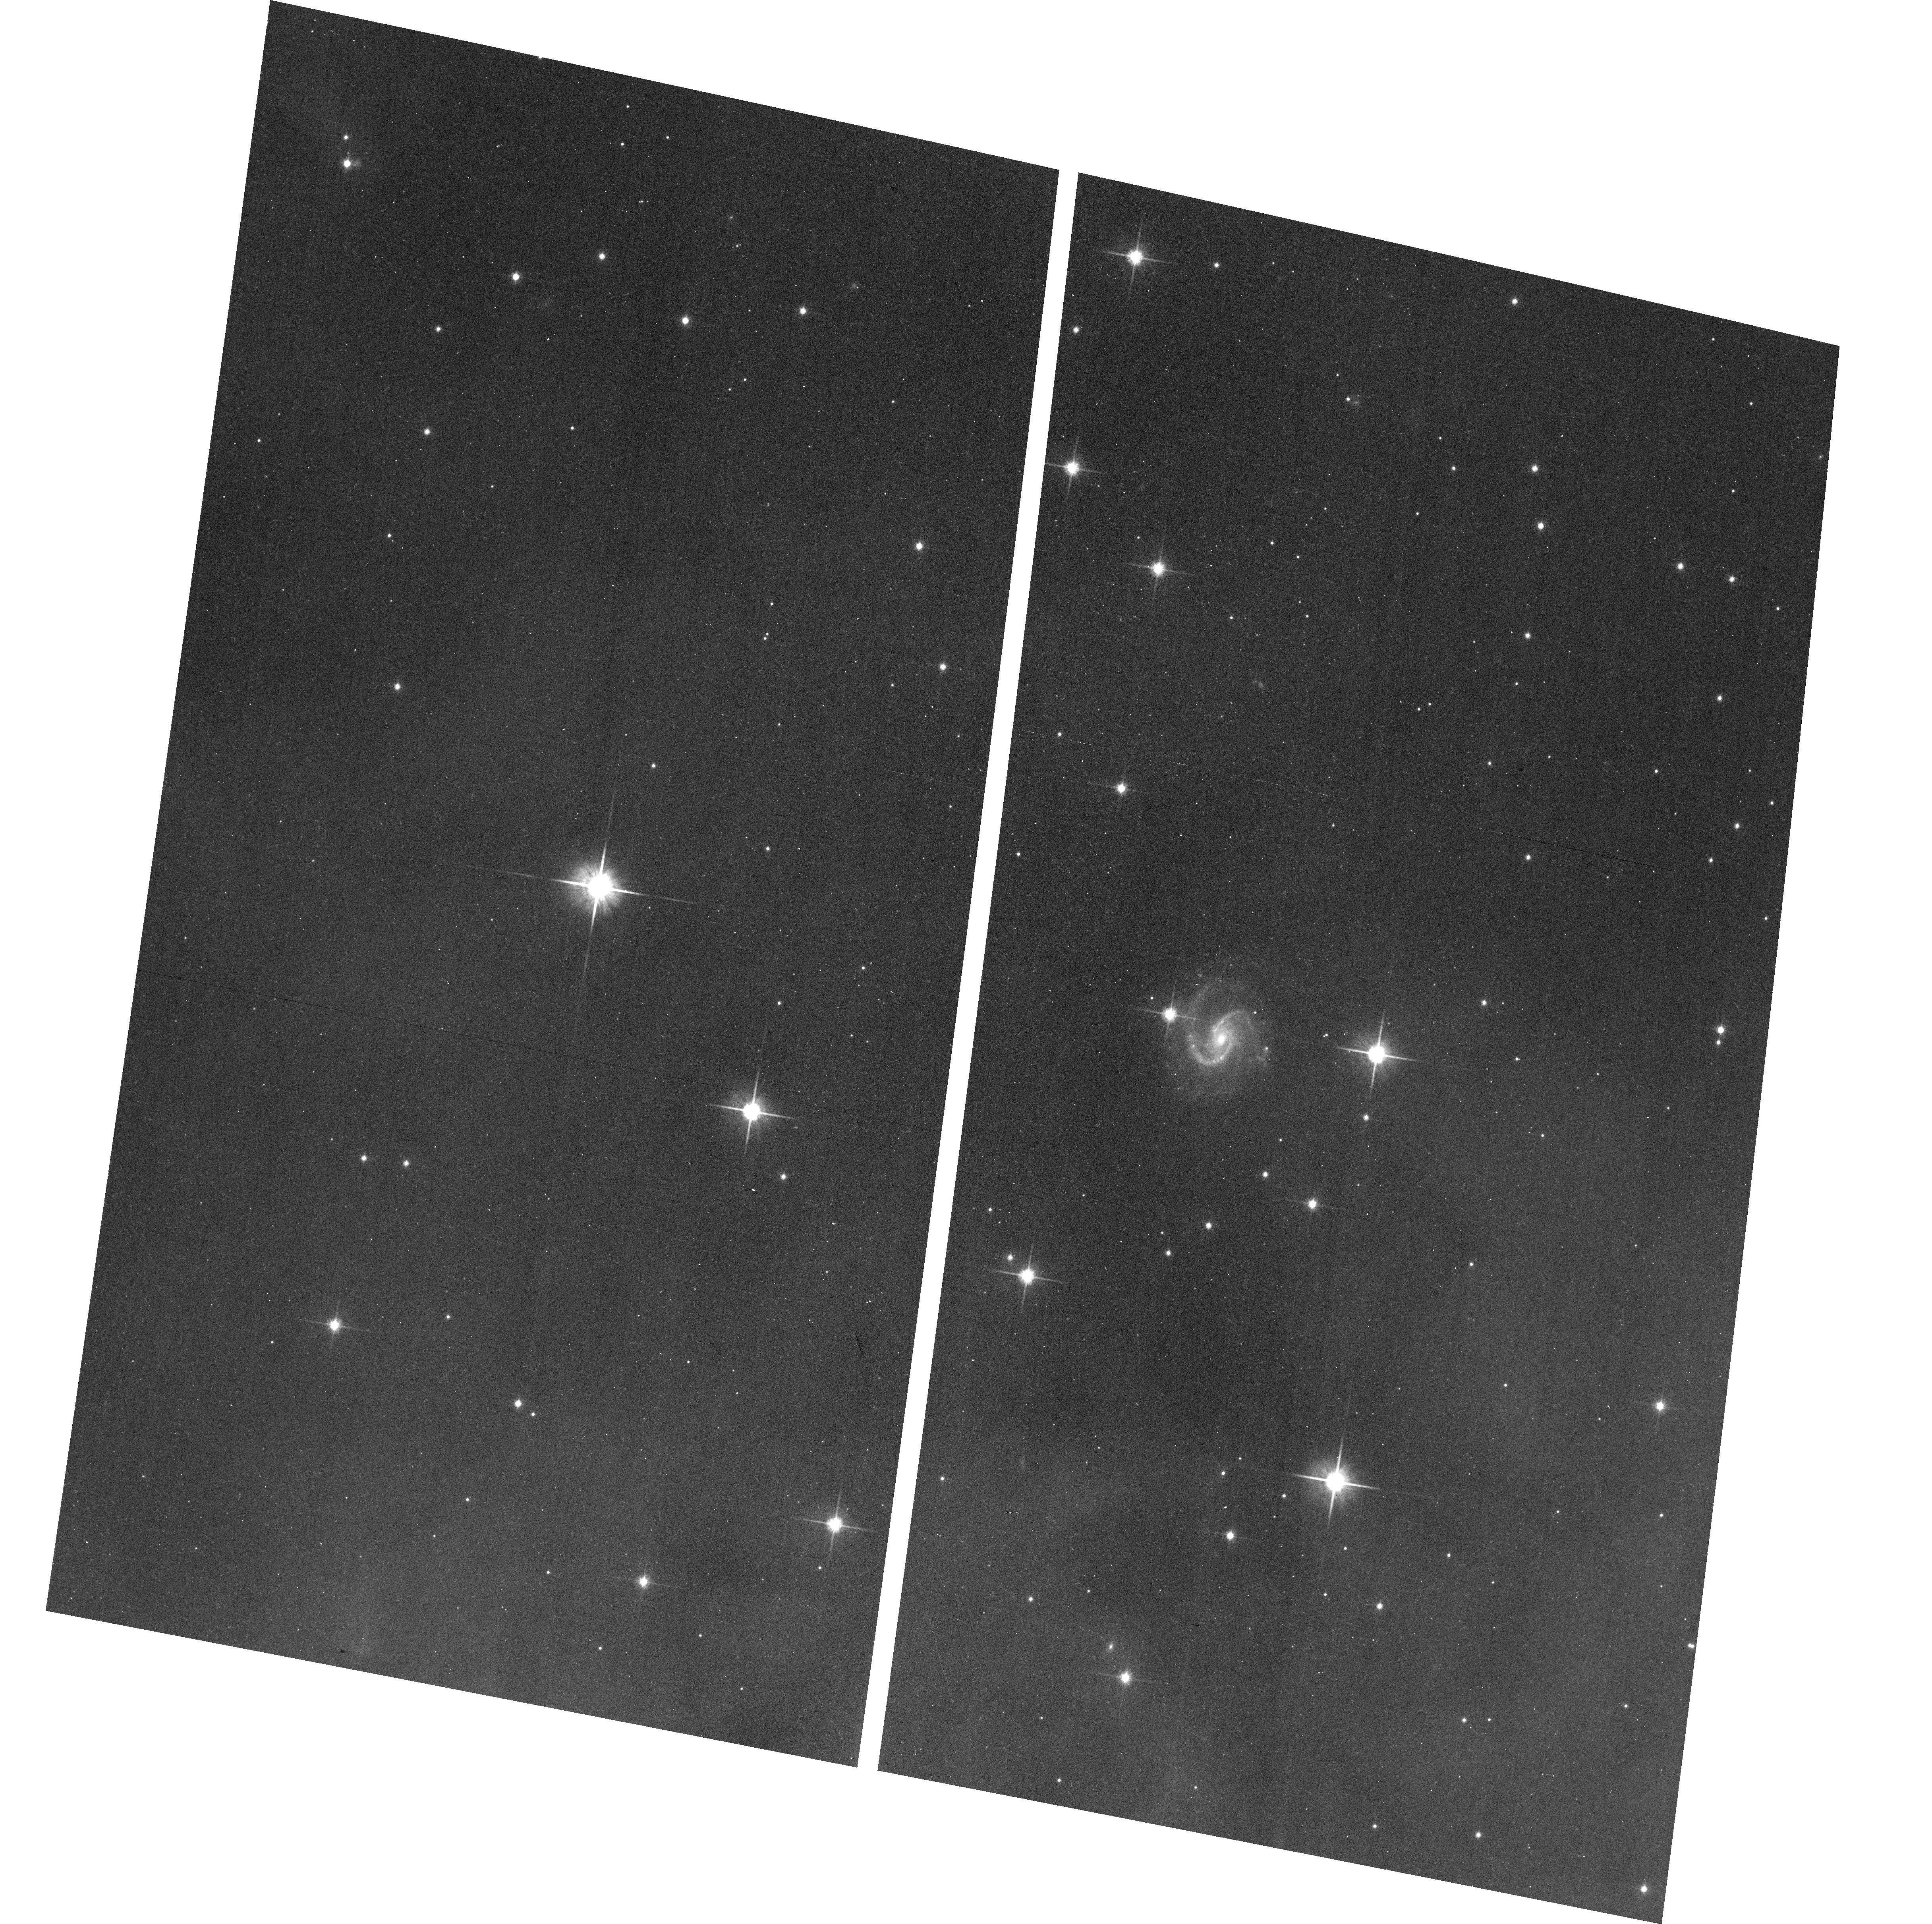
Target: SSTGBSJ043004.3+352223
Instrument: ACS/WFC
Filter: F814W
Exposure: 14 min
Observation ID: hst_12514_09_acs_wfc_f814w_jbpj09

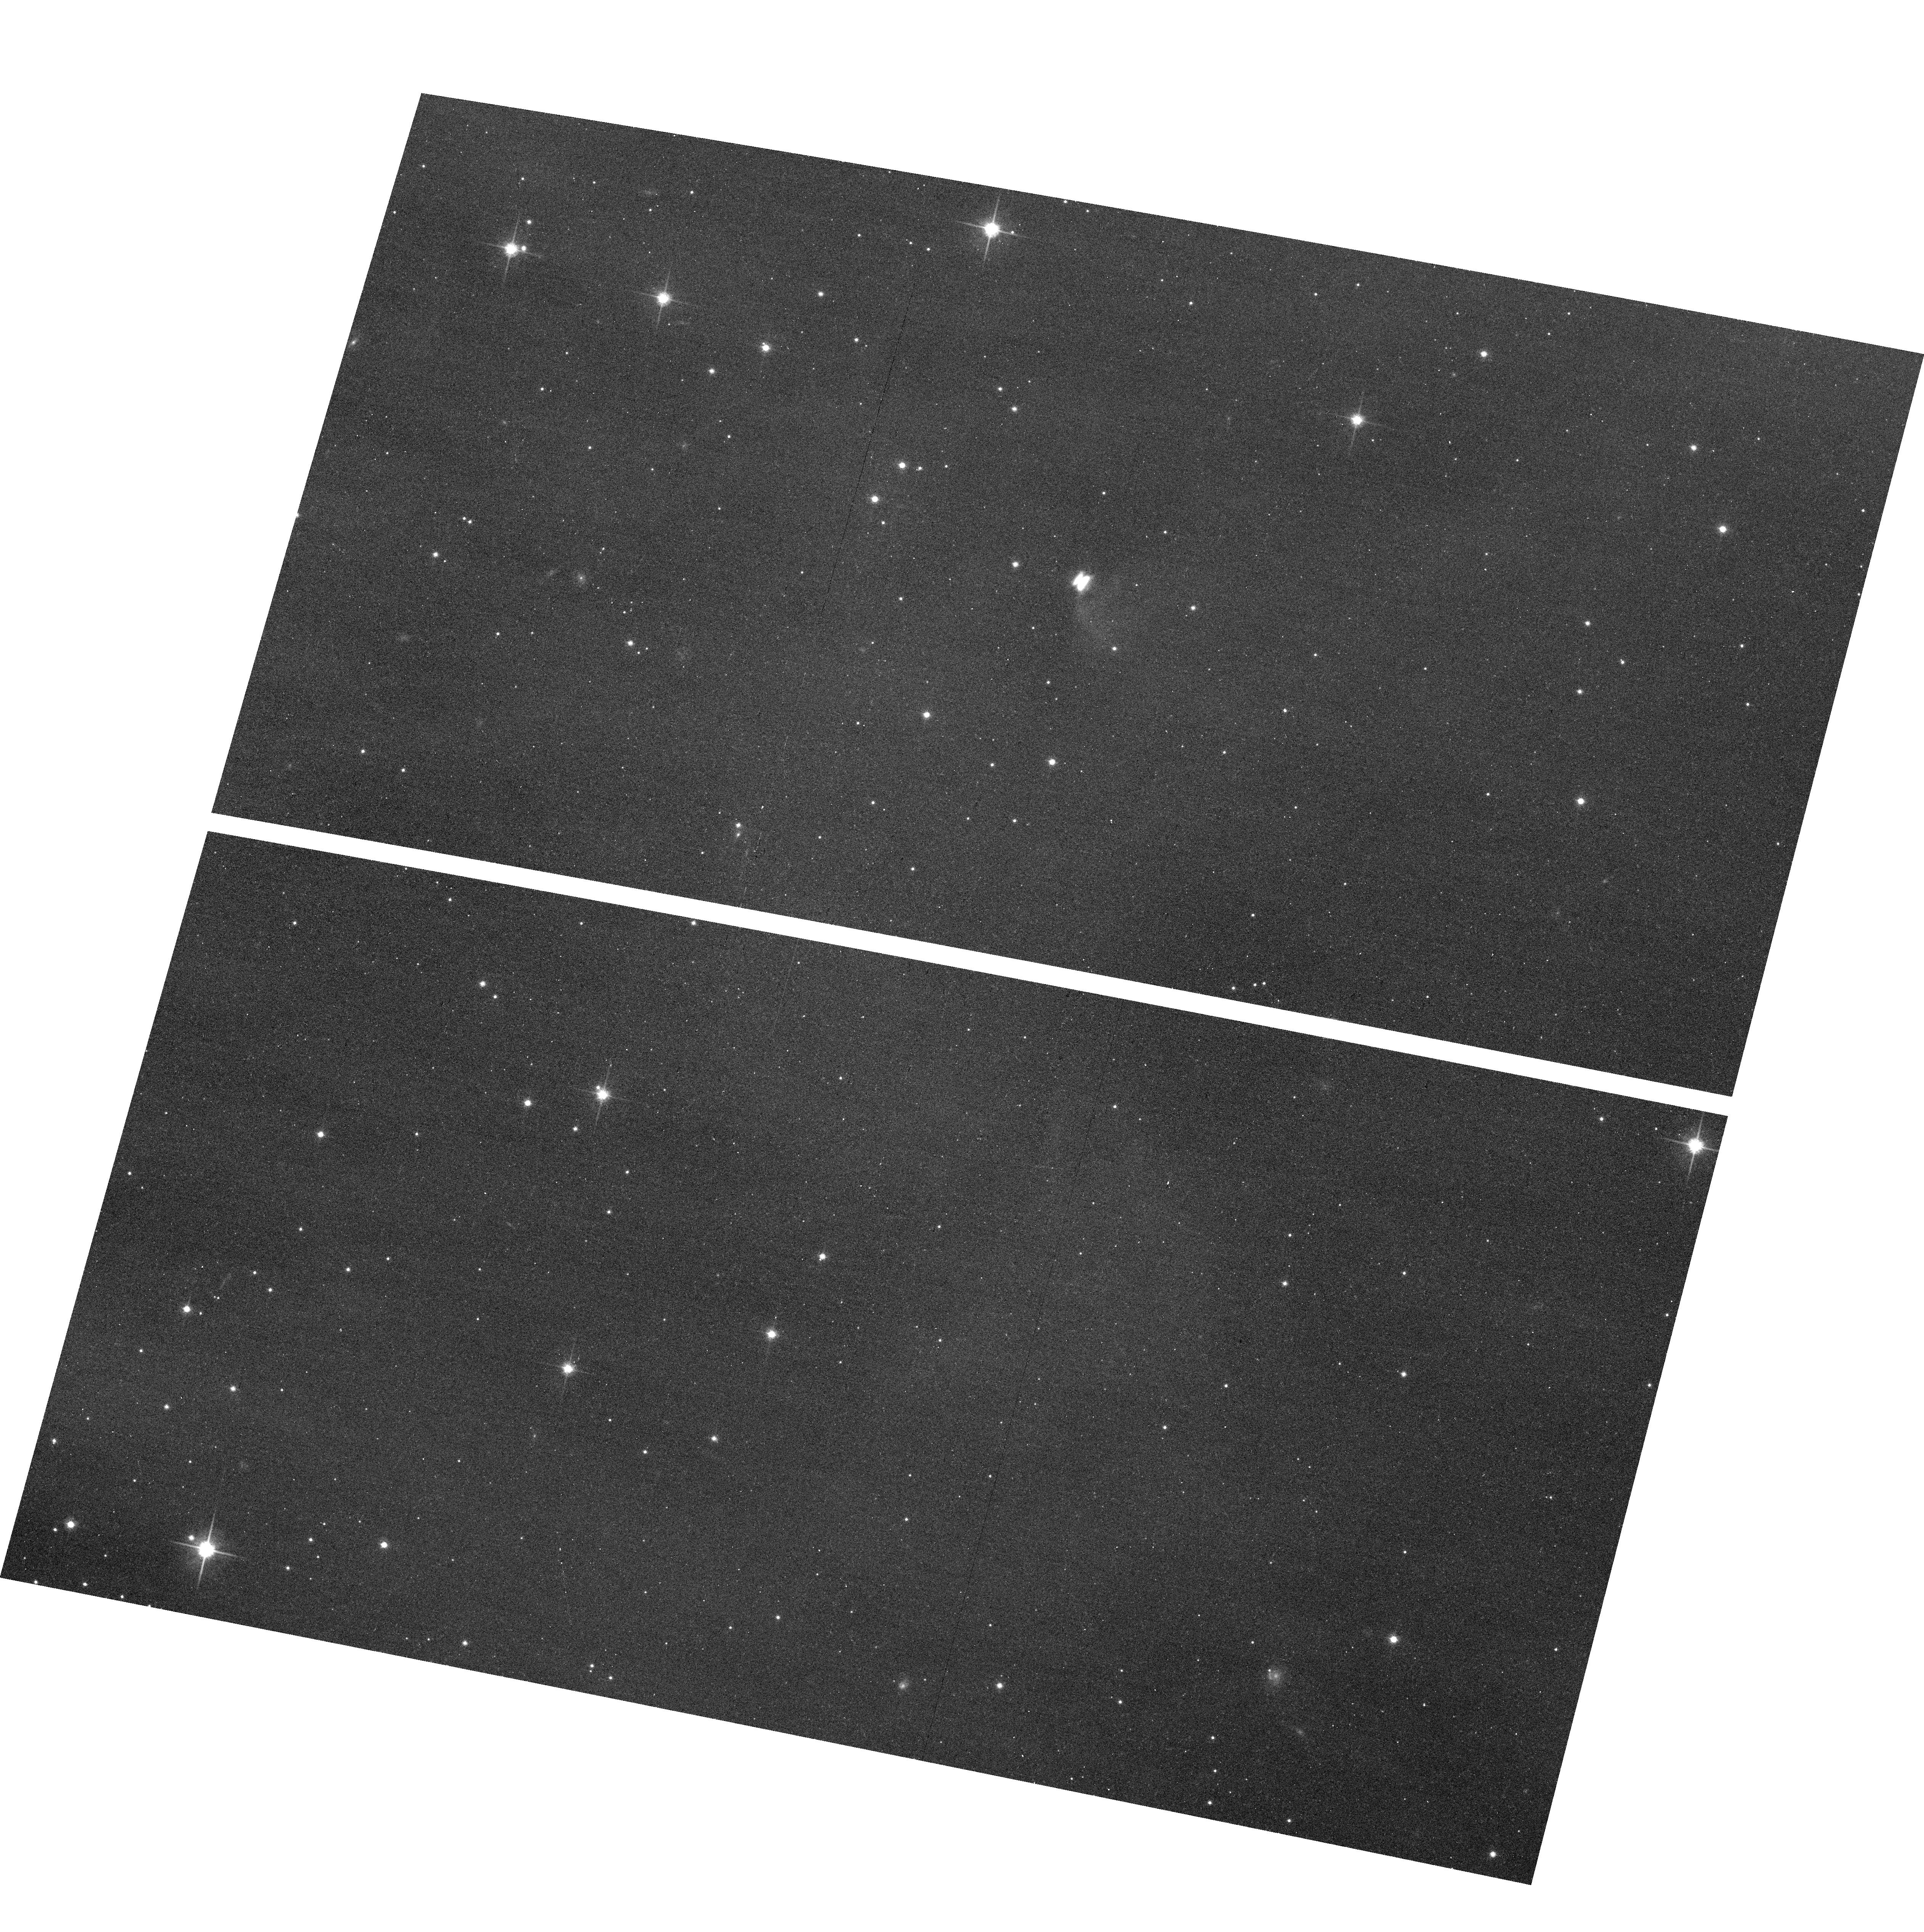
Target: SSTGBSJ111110.7-764157
Instrument: ACS/WFC
Filter: F814W
Exposure: 16 min
Observation ID: hst_12514_16_acs_wfc_f814w_jbpj16

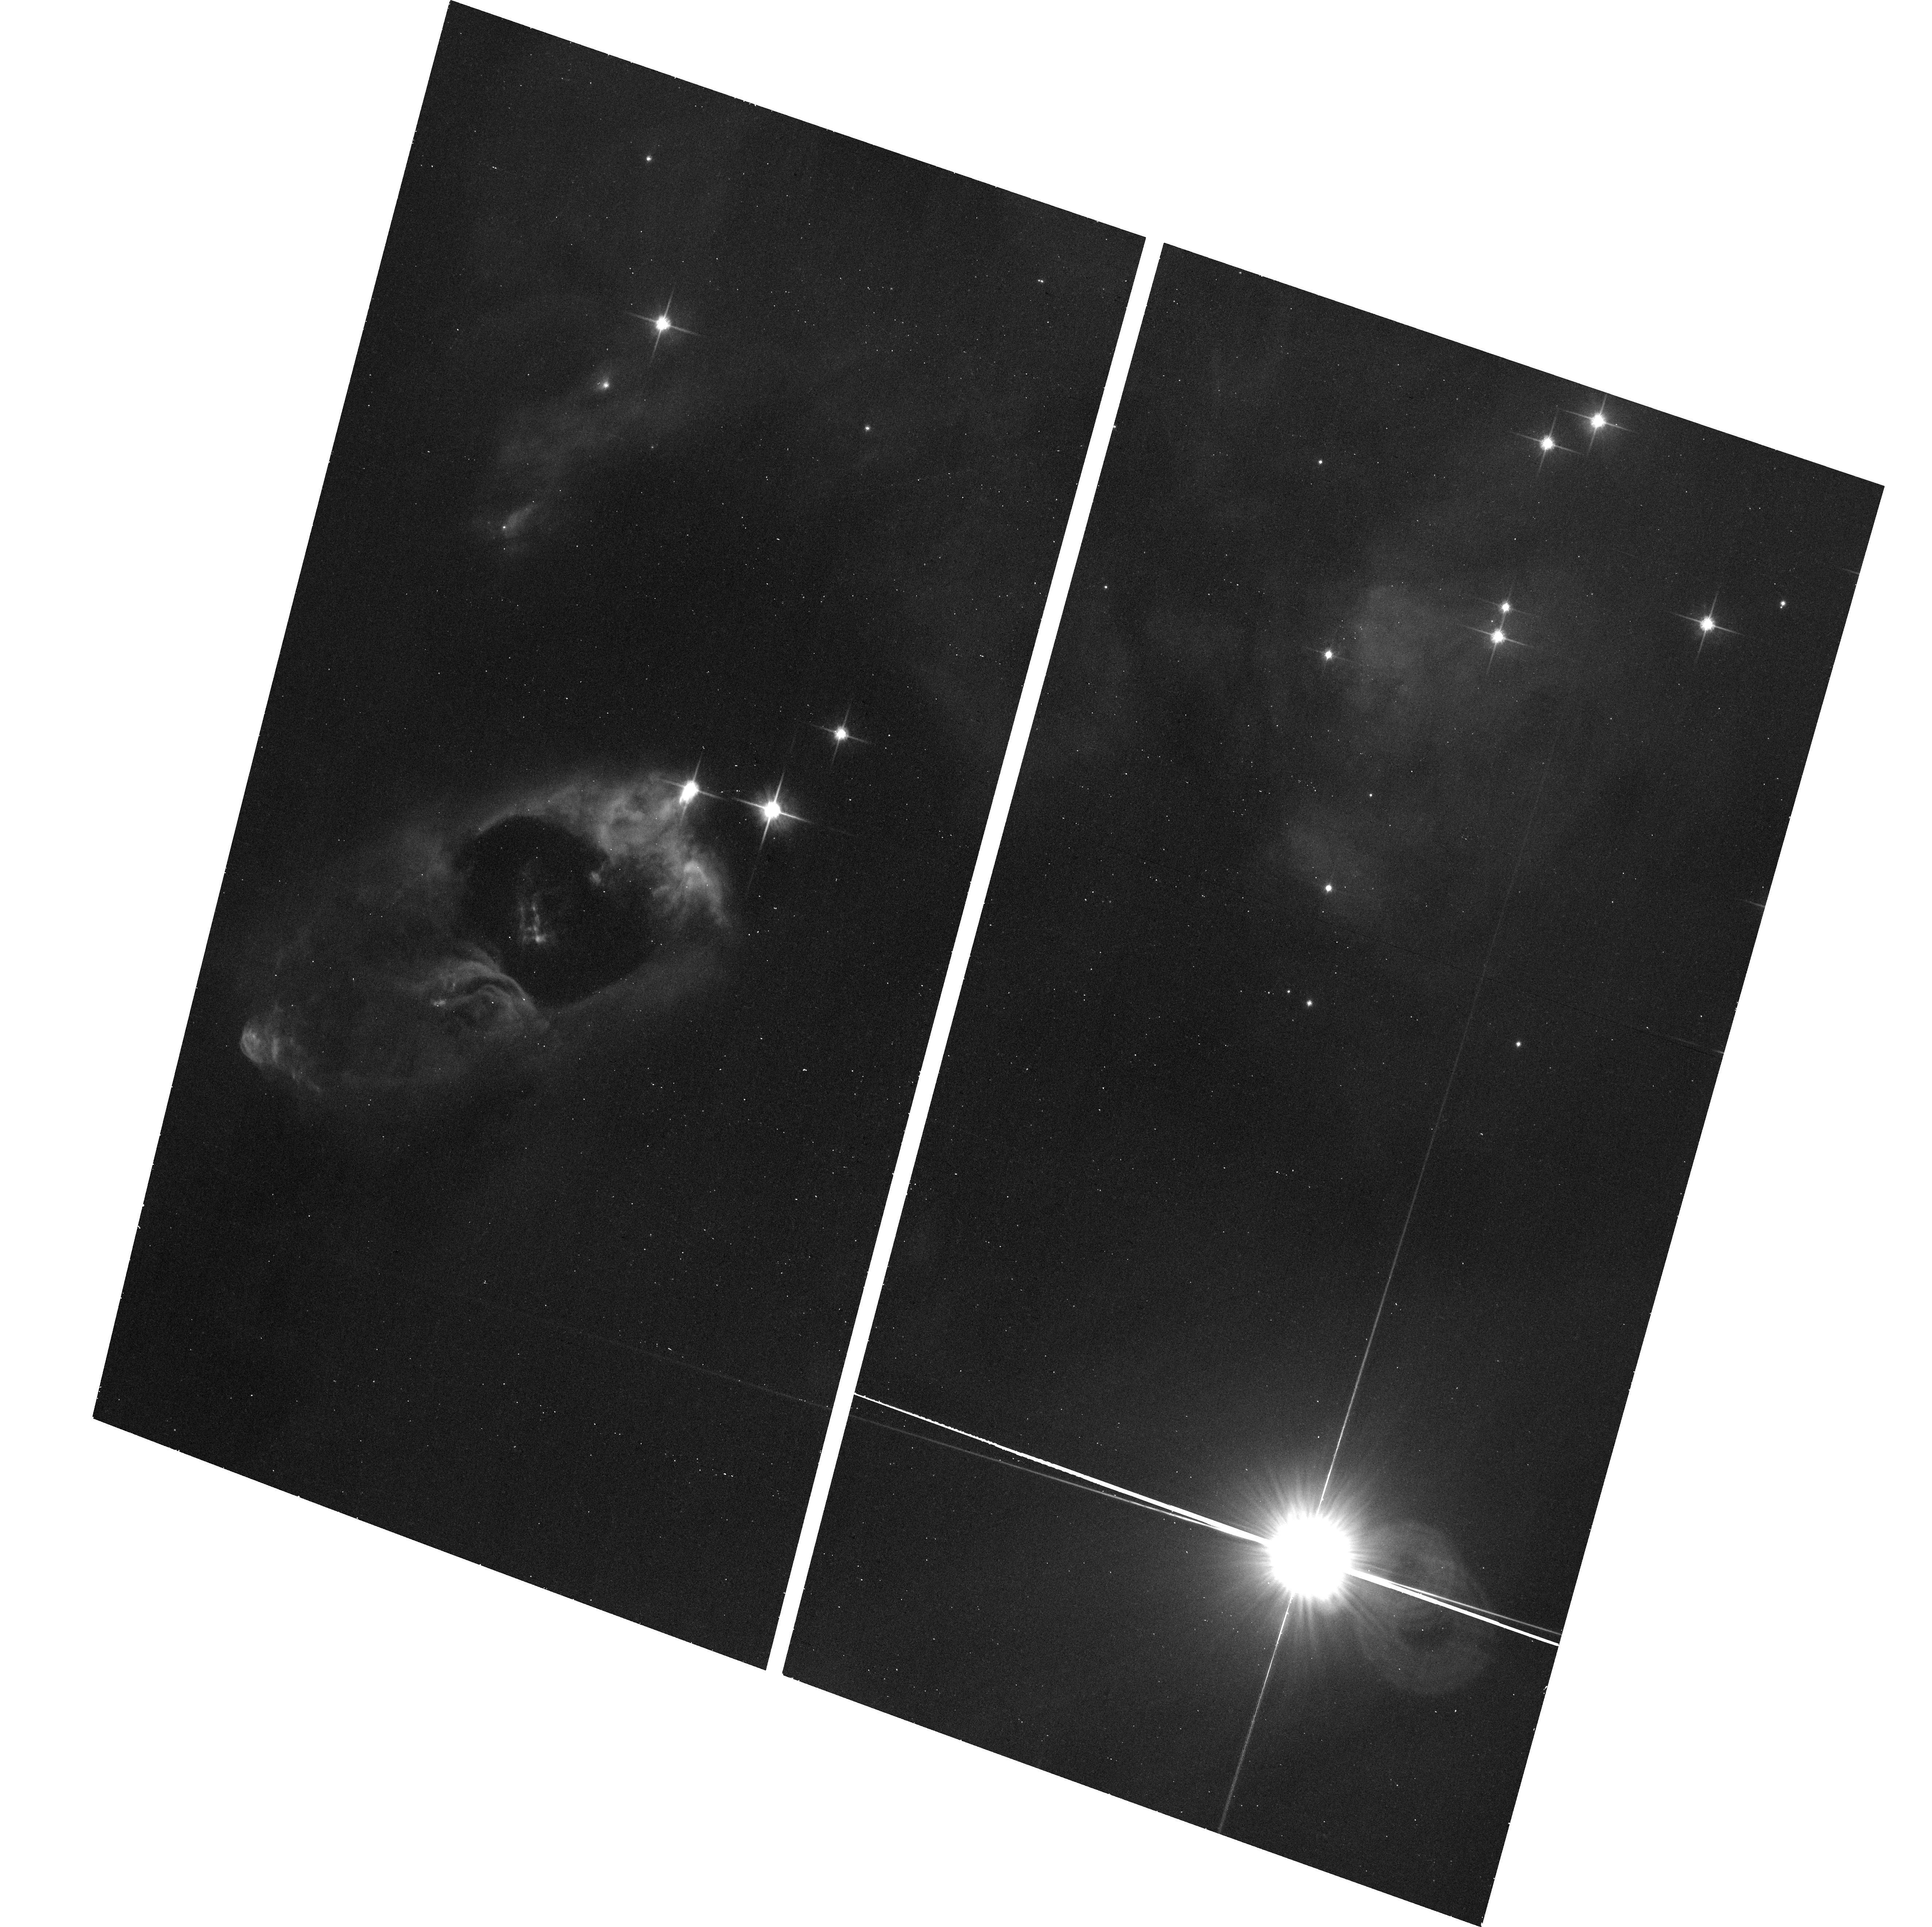
Target: SSTC2DJ032857.0+311622
Instrument: ACS/WFC
Filter: F814W
Exposure: 13 min
Observation ID: hst_12514_01_acs_wfc_f814w_jbpj01

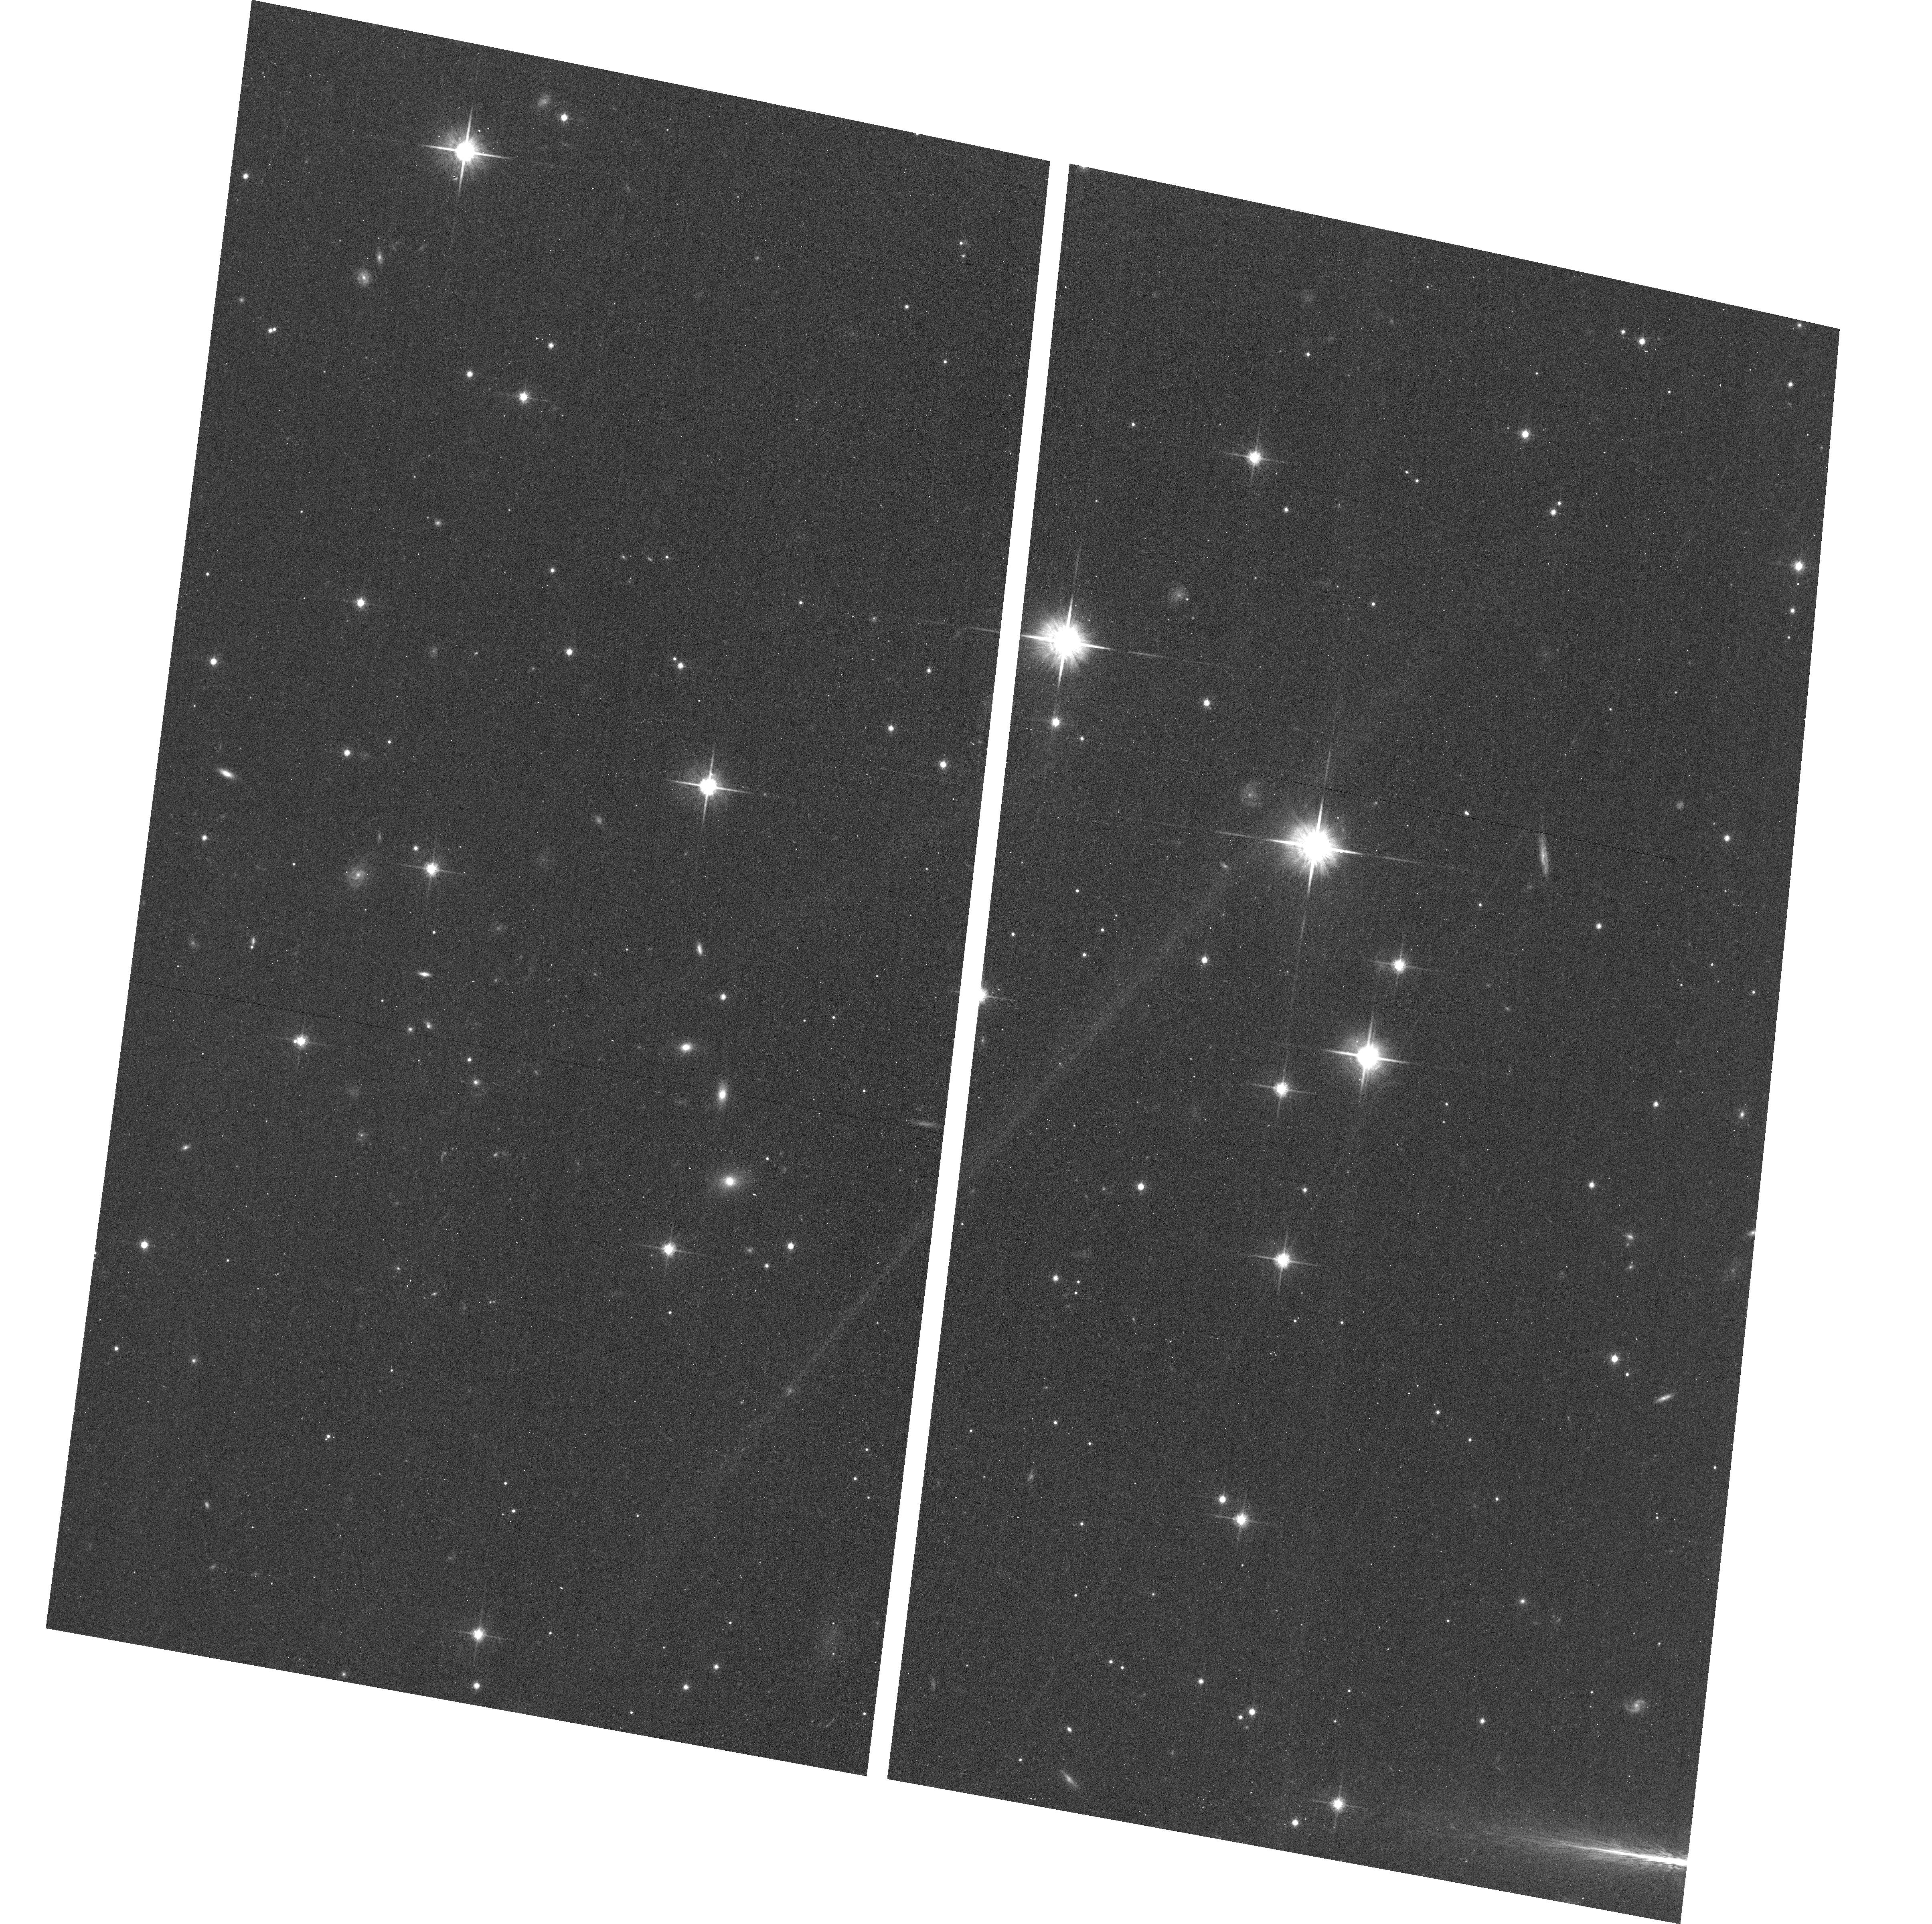
Target: SSTTAUJ043905.2+233745
Instrument: ACS/WFC
Filter: F814W
Exposure: 13 min
Observation ID: hst_12514_12_acs_wfc_f814w_jbpj12

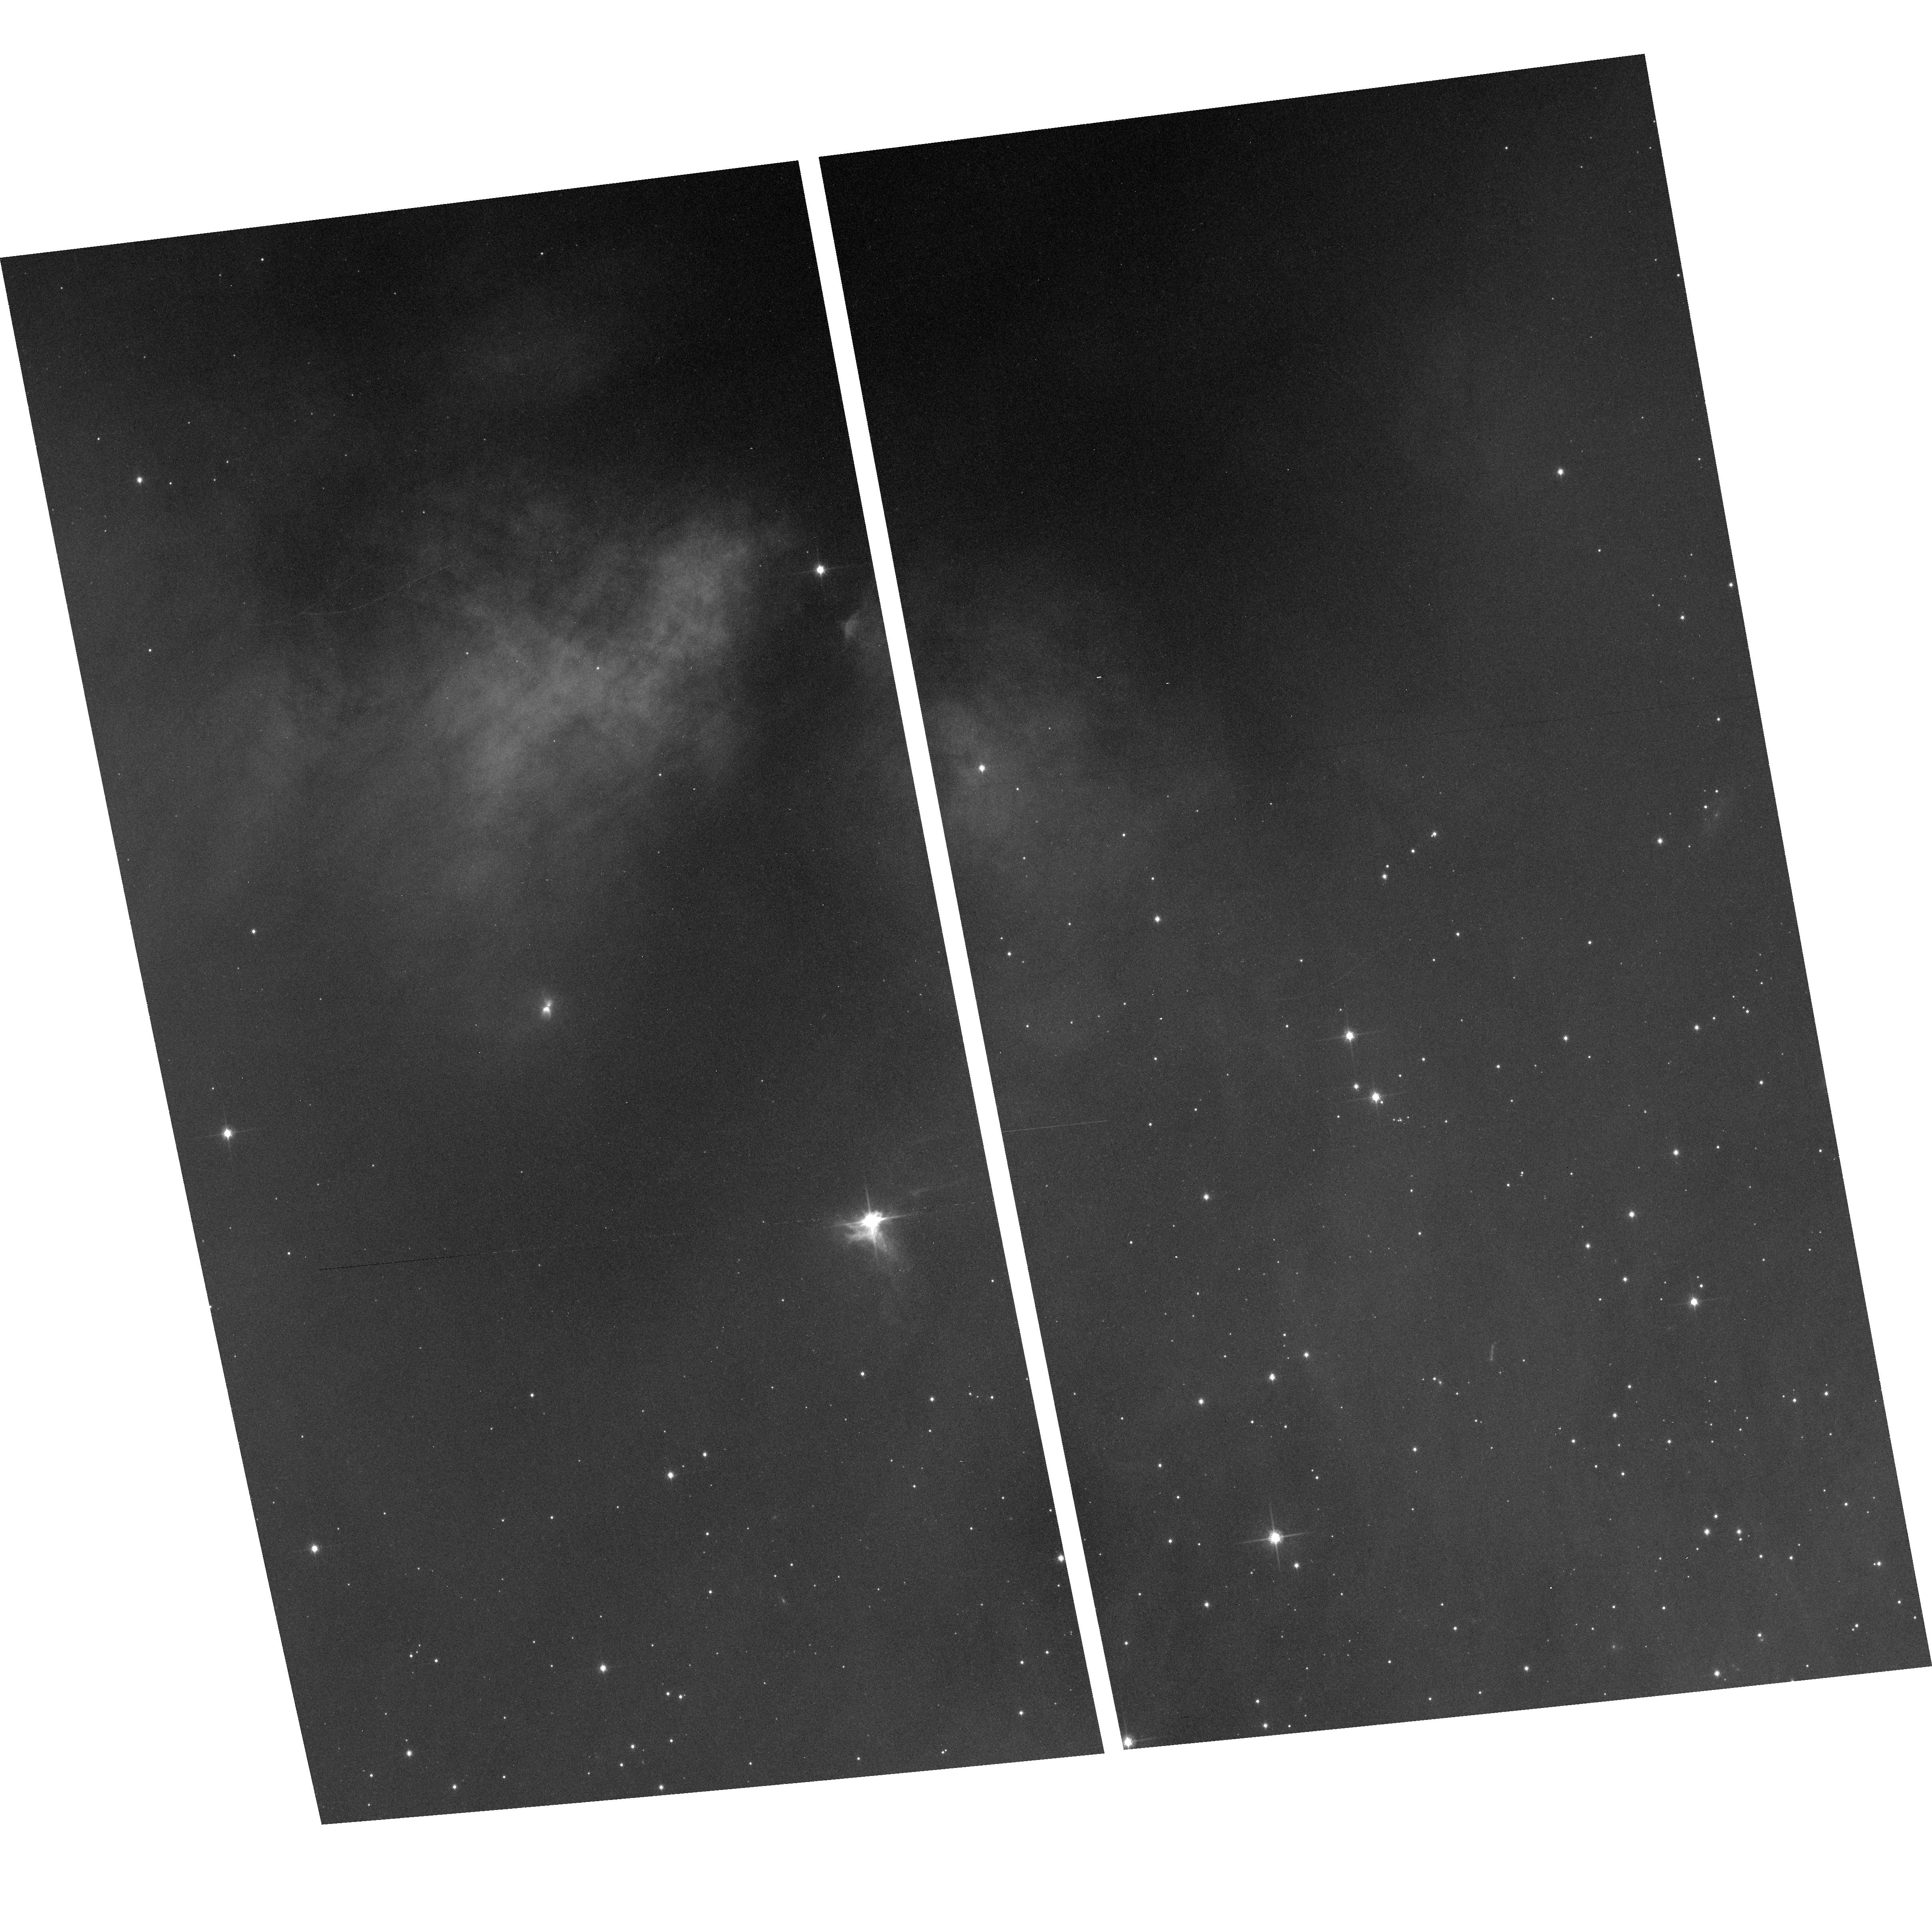
Target: SSTC2DJ163136.8-240419
Instrument: ACS/WFC
Filter: F814W
Exposure: 38 min
Observation ID: hst_12514_20_acs_wfc_f814w_jbpj20

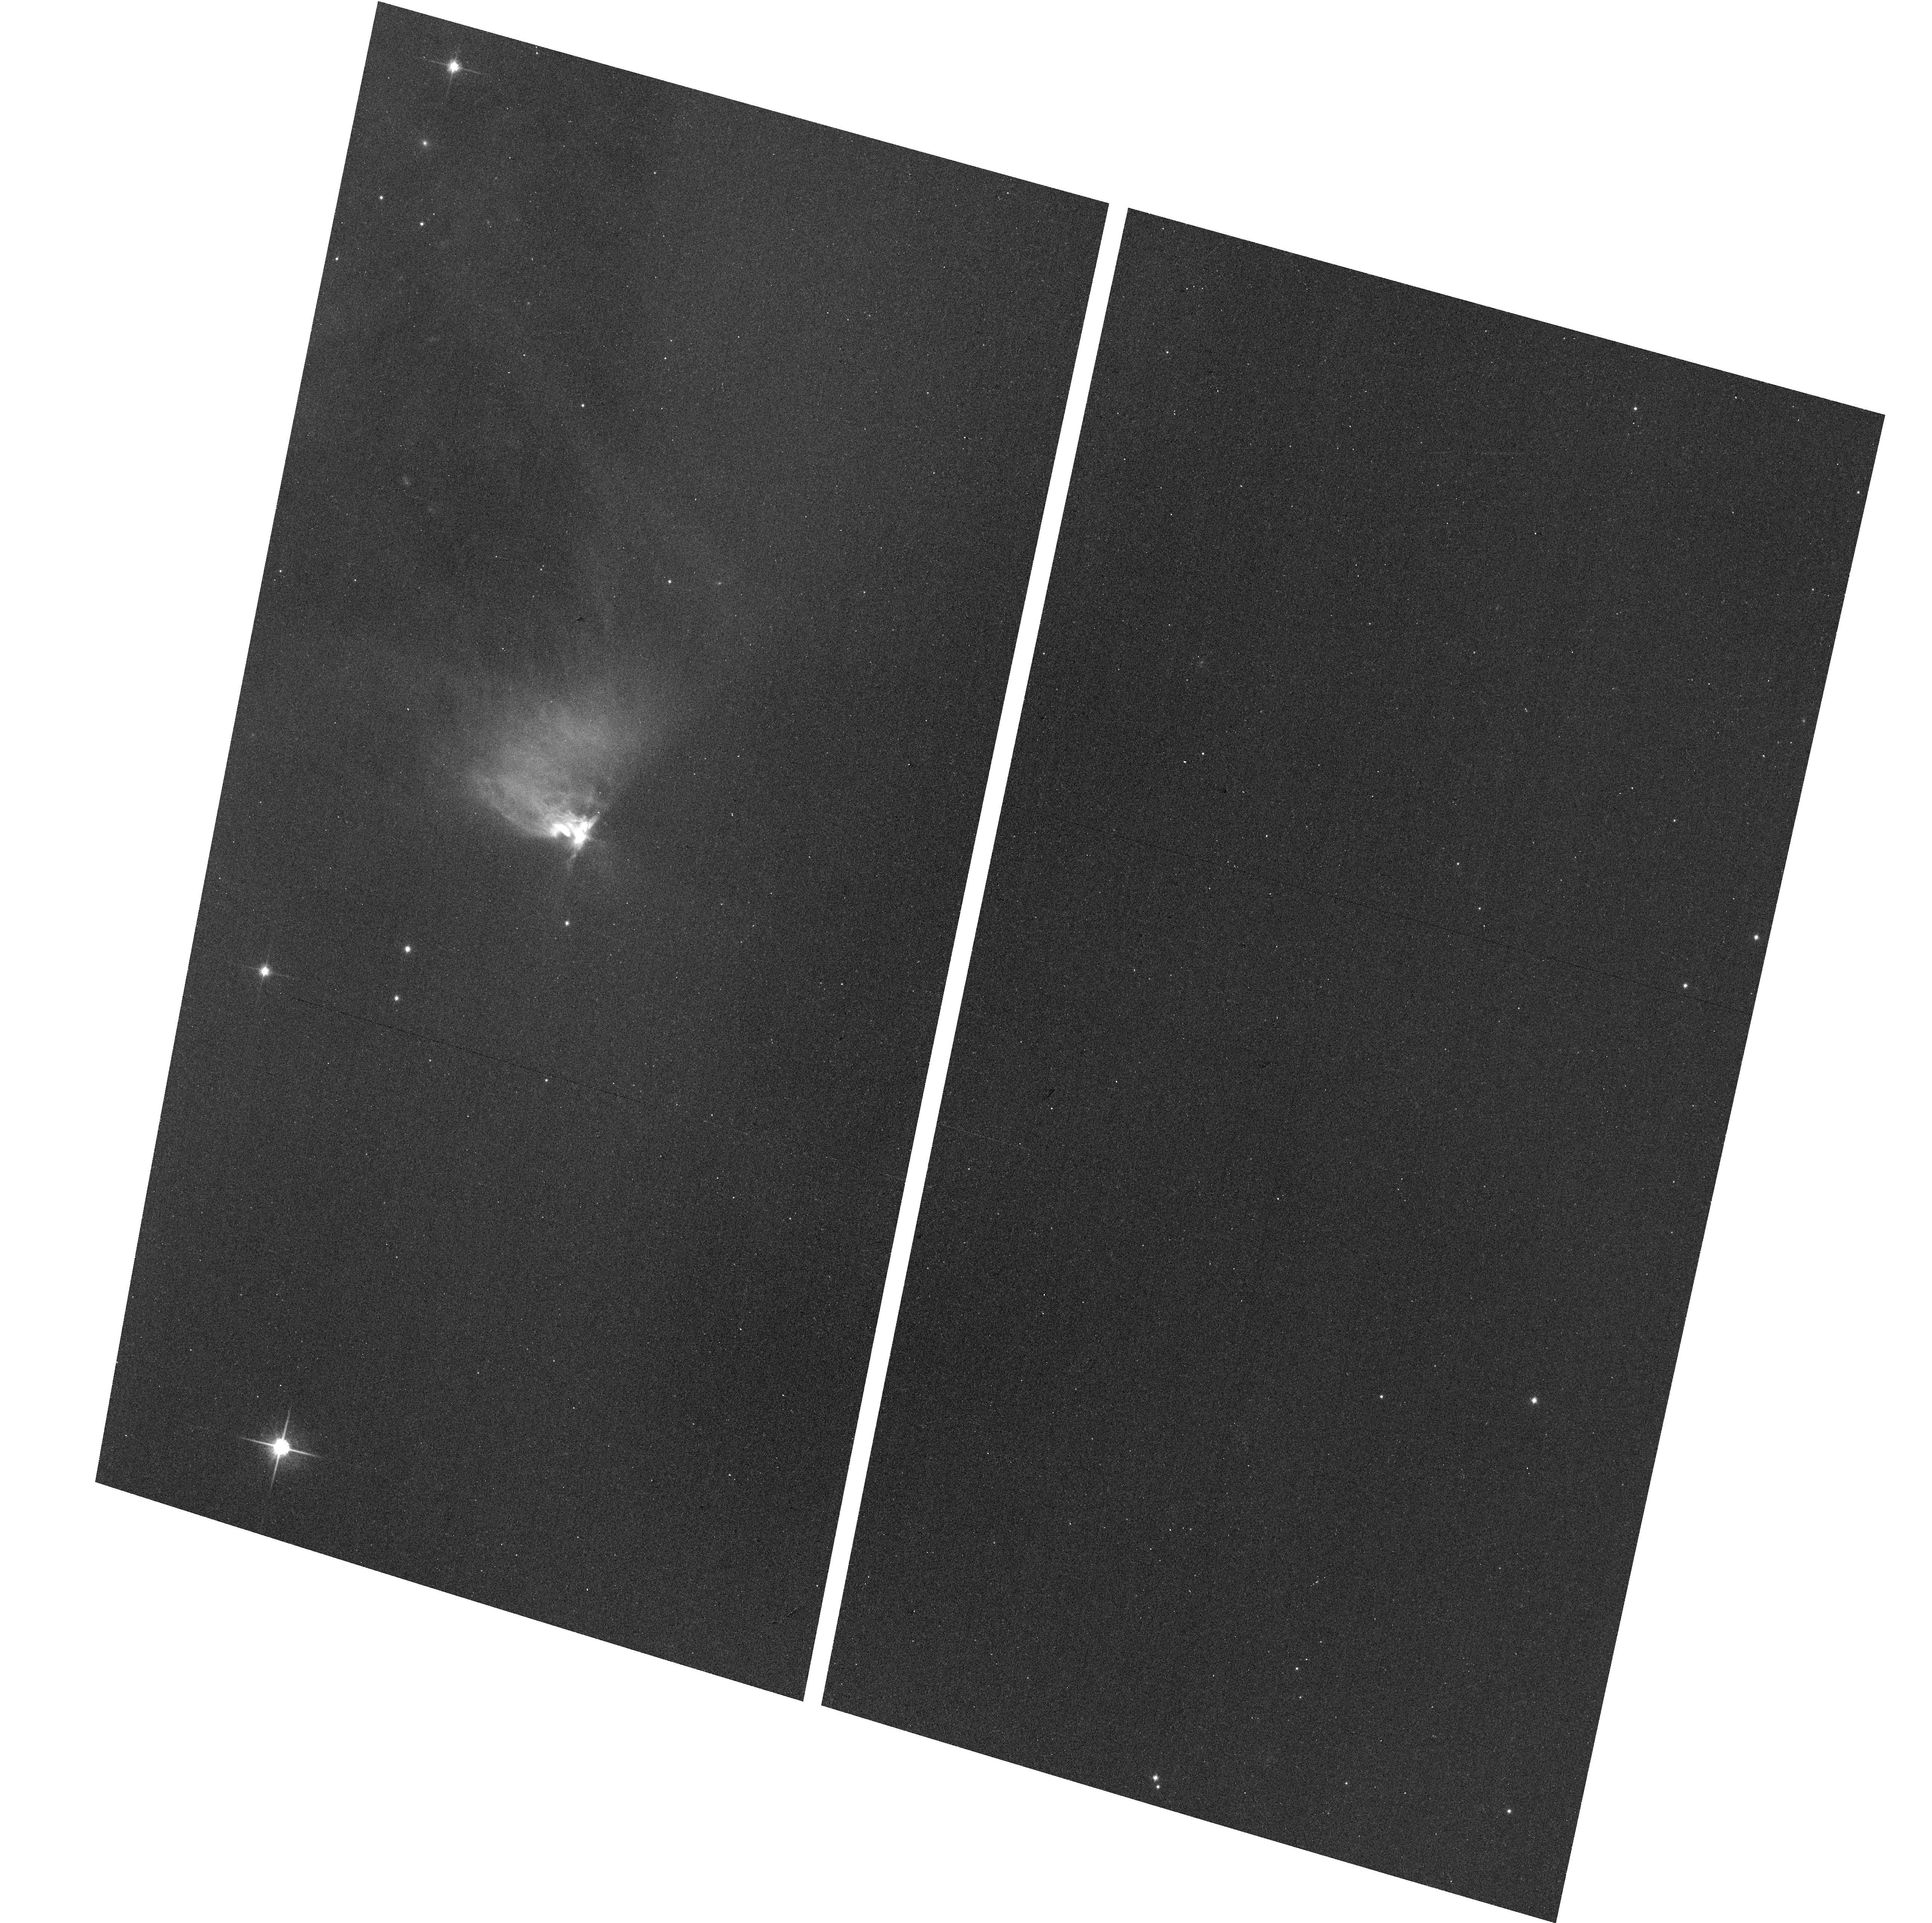
Target: SSTC2DJ033027.1+302829
Instrument: ACS/WFC
Filter: F814W
Exposure: 14 min
Observation ID: hst_12514_03_acs_wfc_f814w_jbpj03

Imaging of Newly-identified Edge-on Protoplanetary Disks in Nearby Star-Forming Regions (PI: Stapelfeldt, Karl)

Edge-on, optically thick circumstellar disks have been imaged at subarcsecond resolution around about a dozen nearby young stellar objects (YSOs). In these systems the central star is occulted from direct view, bright star image artifacts are absent, and the disk reflected light is clearly seen. Comparison of HST edge-on disk images with scattered light models has allowed key structural parameters such as the disk outer radius, vertical scale height, radial flaring profile, total mass, and dust grain properties to be determined. Edge-on disks have been systematically undercounted to date: although 15% of young stars should statistically be occulted by their disk, the observed frequency is < 2%. The Spitzer Space Telescope has provided the first good measurements of the spectral energy distributions for the currently known edge-on disks, finding a characteristic double-peak morphology and showing the sources to be strongly underluminous at wavelengths < 3 microns. Using these as templates, we have identified 70 new edge-on disk candidates among more than 2000 YSOs cataloged in Spitzer legacy surveys of nearby molecular clouds. Twenty-one of these sources are high-confidence identifications with spectroscopic confirmation as YSOs and are optically visible. We propose an R and I band imaging survey of this sample to reveal their disk and jet structures. Image modeling will reveal the full diversity of disk vertical structures that trace the settling of dust grains to the disk midplane - the key first step on the road to planet formation. This program will more than double the number of edge-on disk sources with high-fidelity images suitable for scattered light modeling.